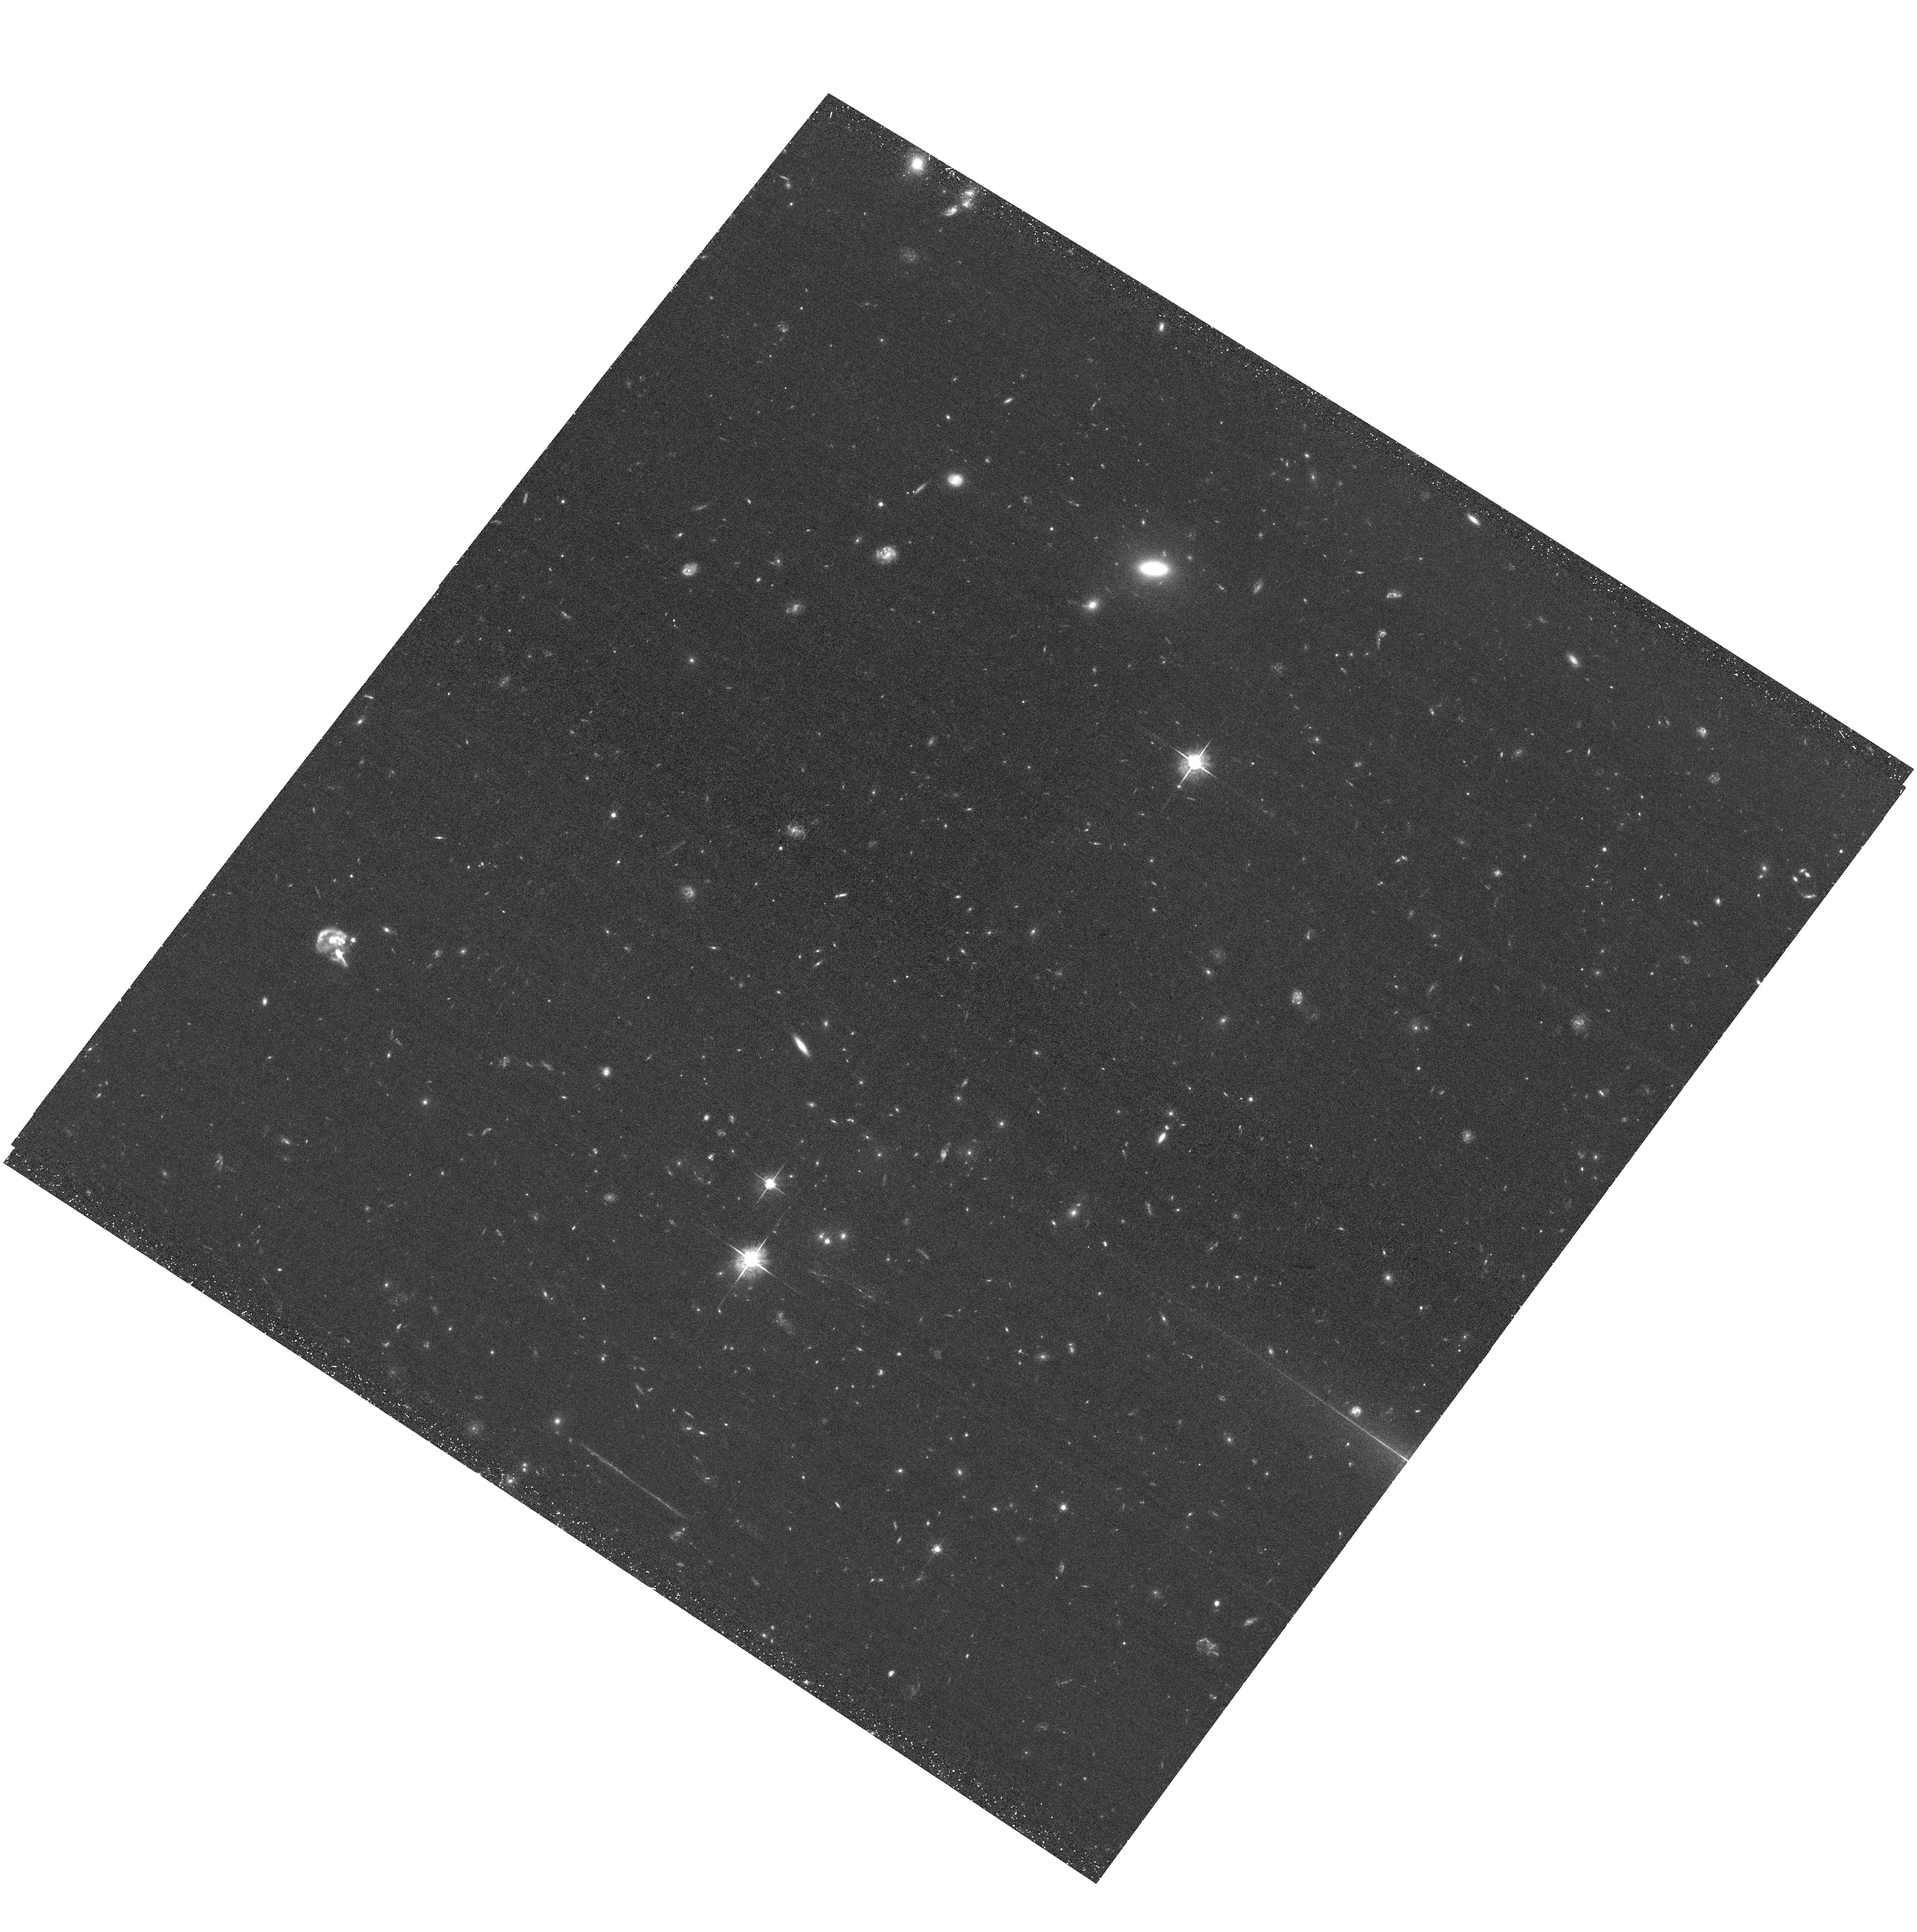
Target: ACTJ0102-4915-NW
Instrument: ACS/WFC
Filter: F625W
Exposure: 39 min
Observation ID: hst_12755_01_acs_wfc_f625w_jbwd01

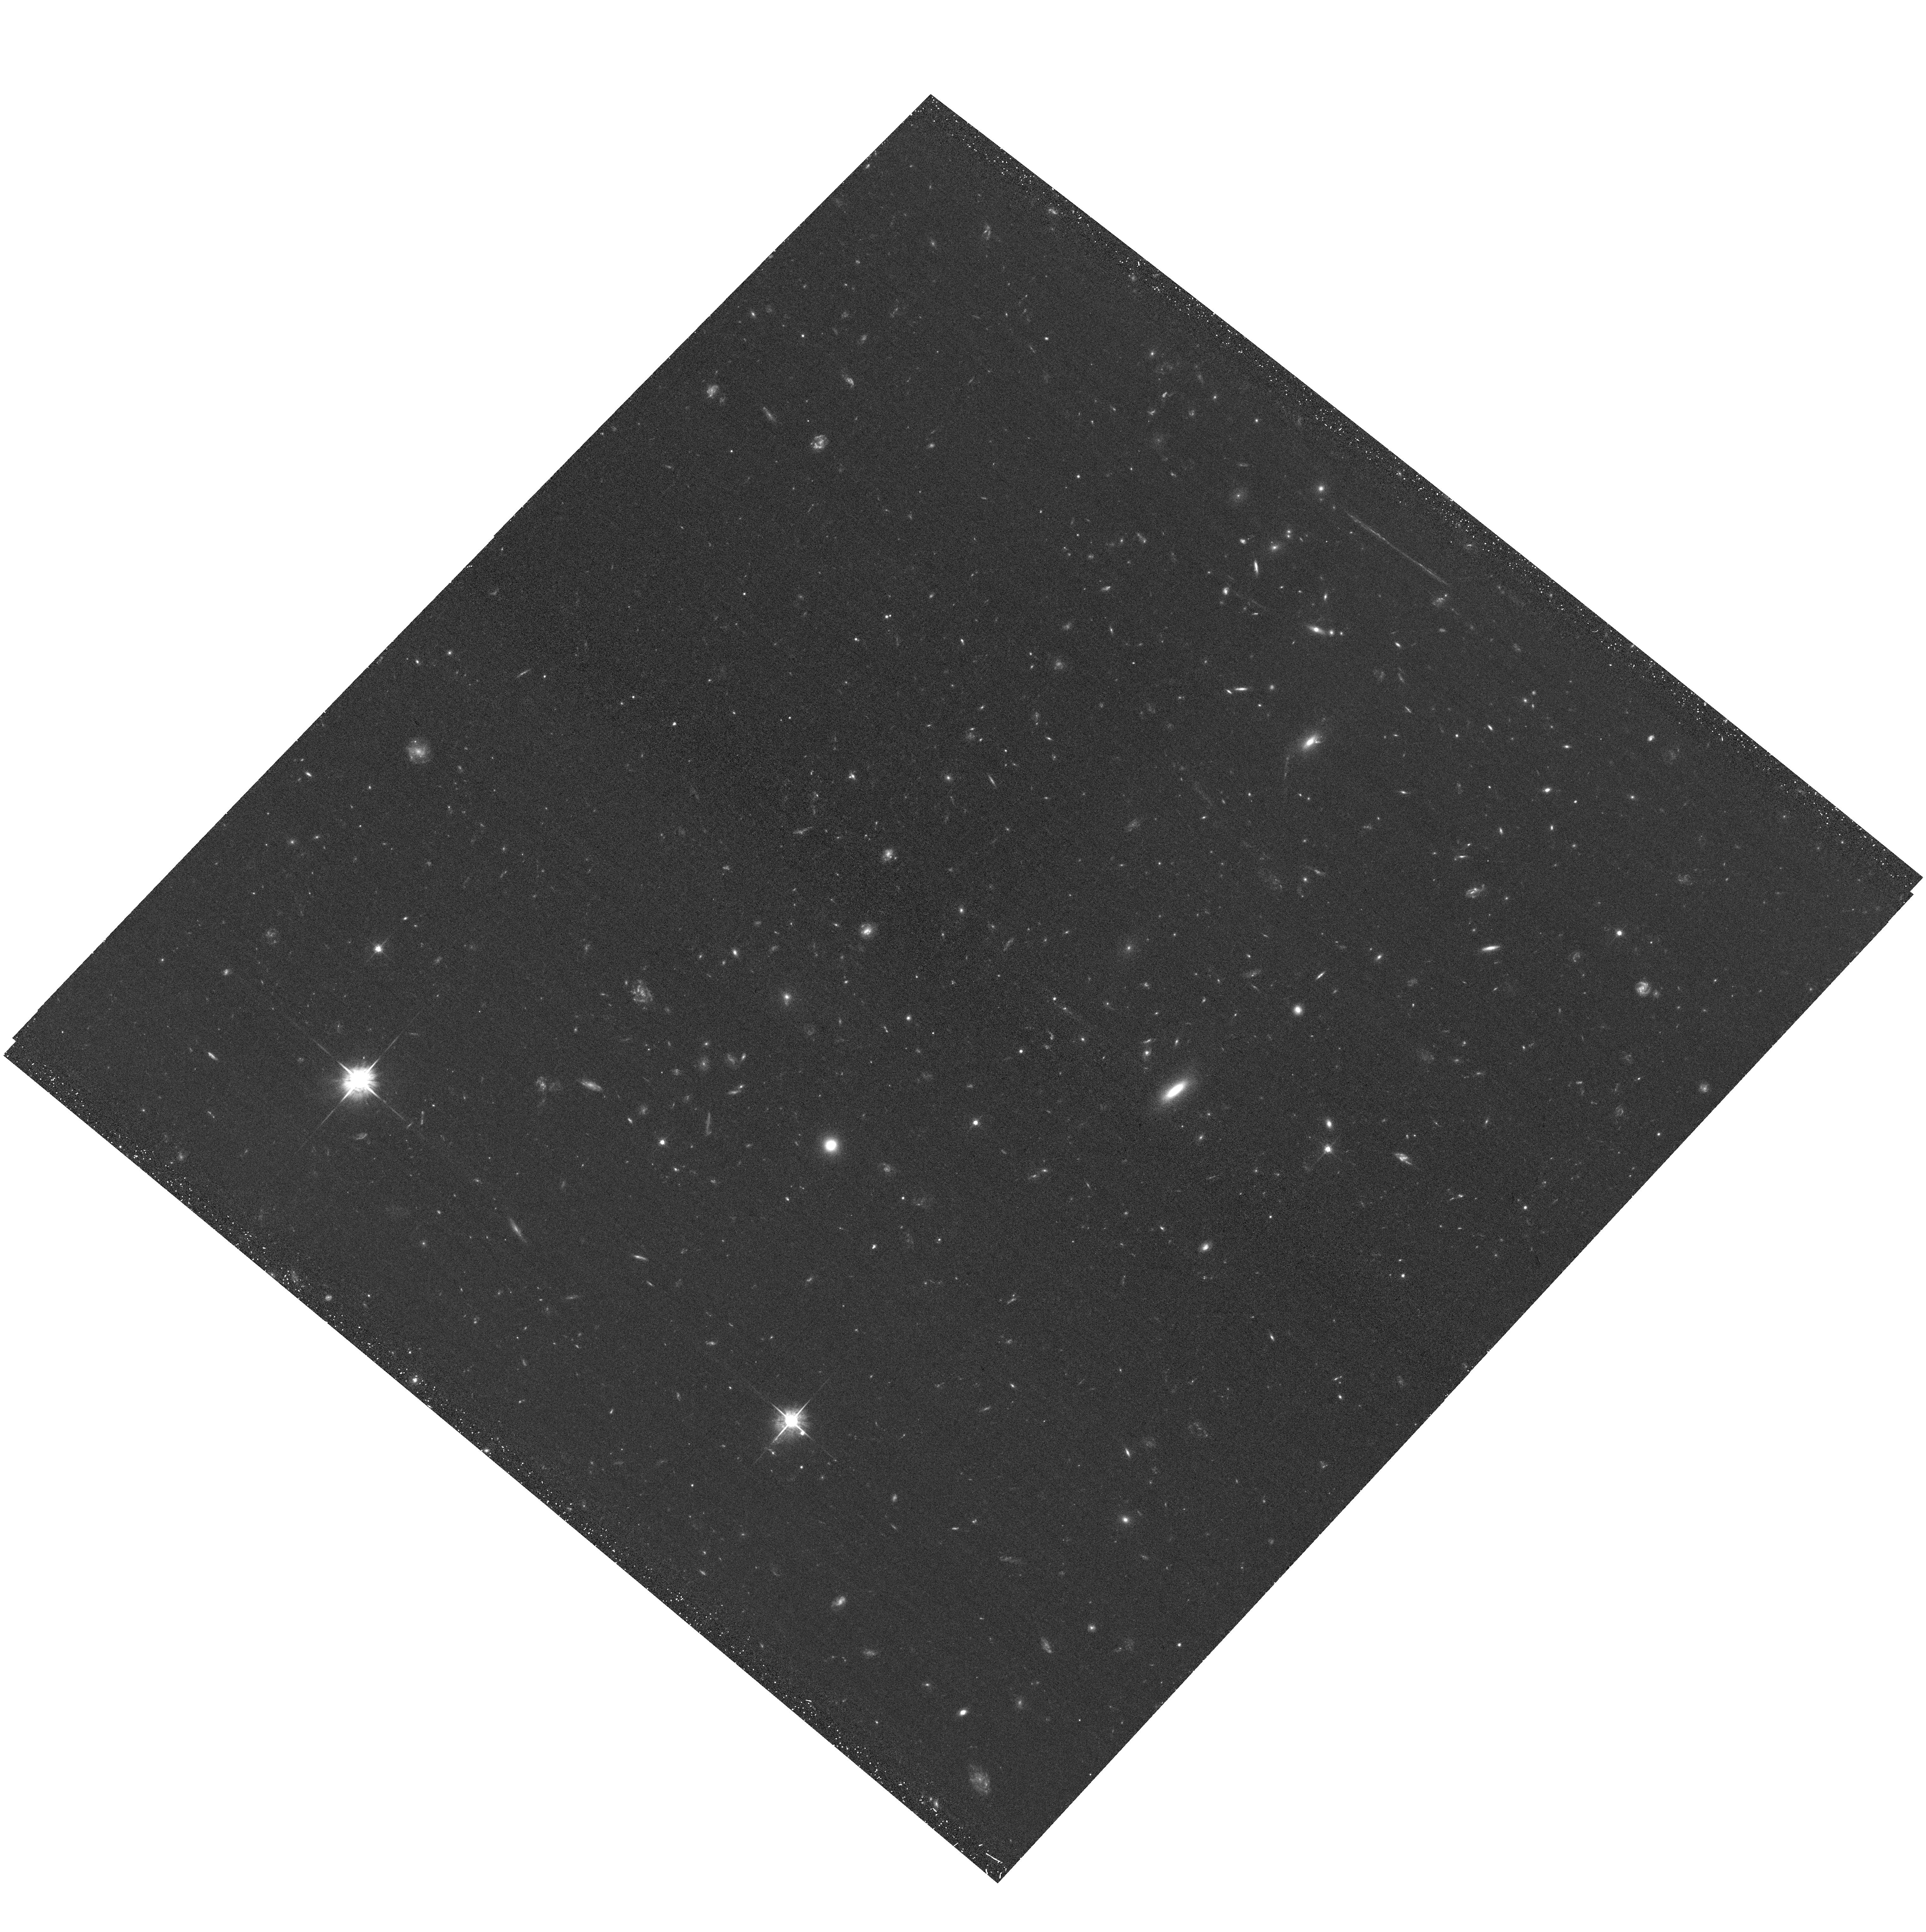
Target: ACTJ0102-4915-SE
Instrument: ACS/WFC
Filter: F625W
Exposure: 39 min
Observation ID: hst_12755_02_acs_wfc_f625w_jbwd02

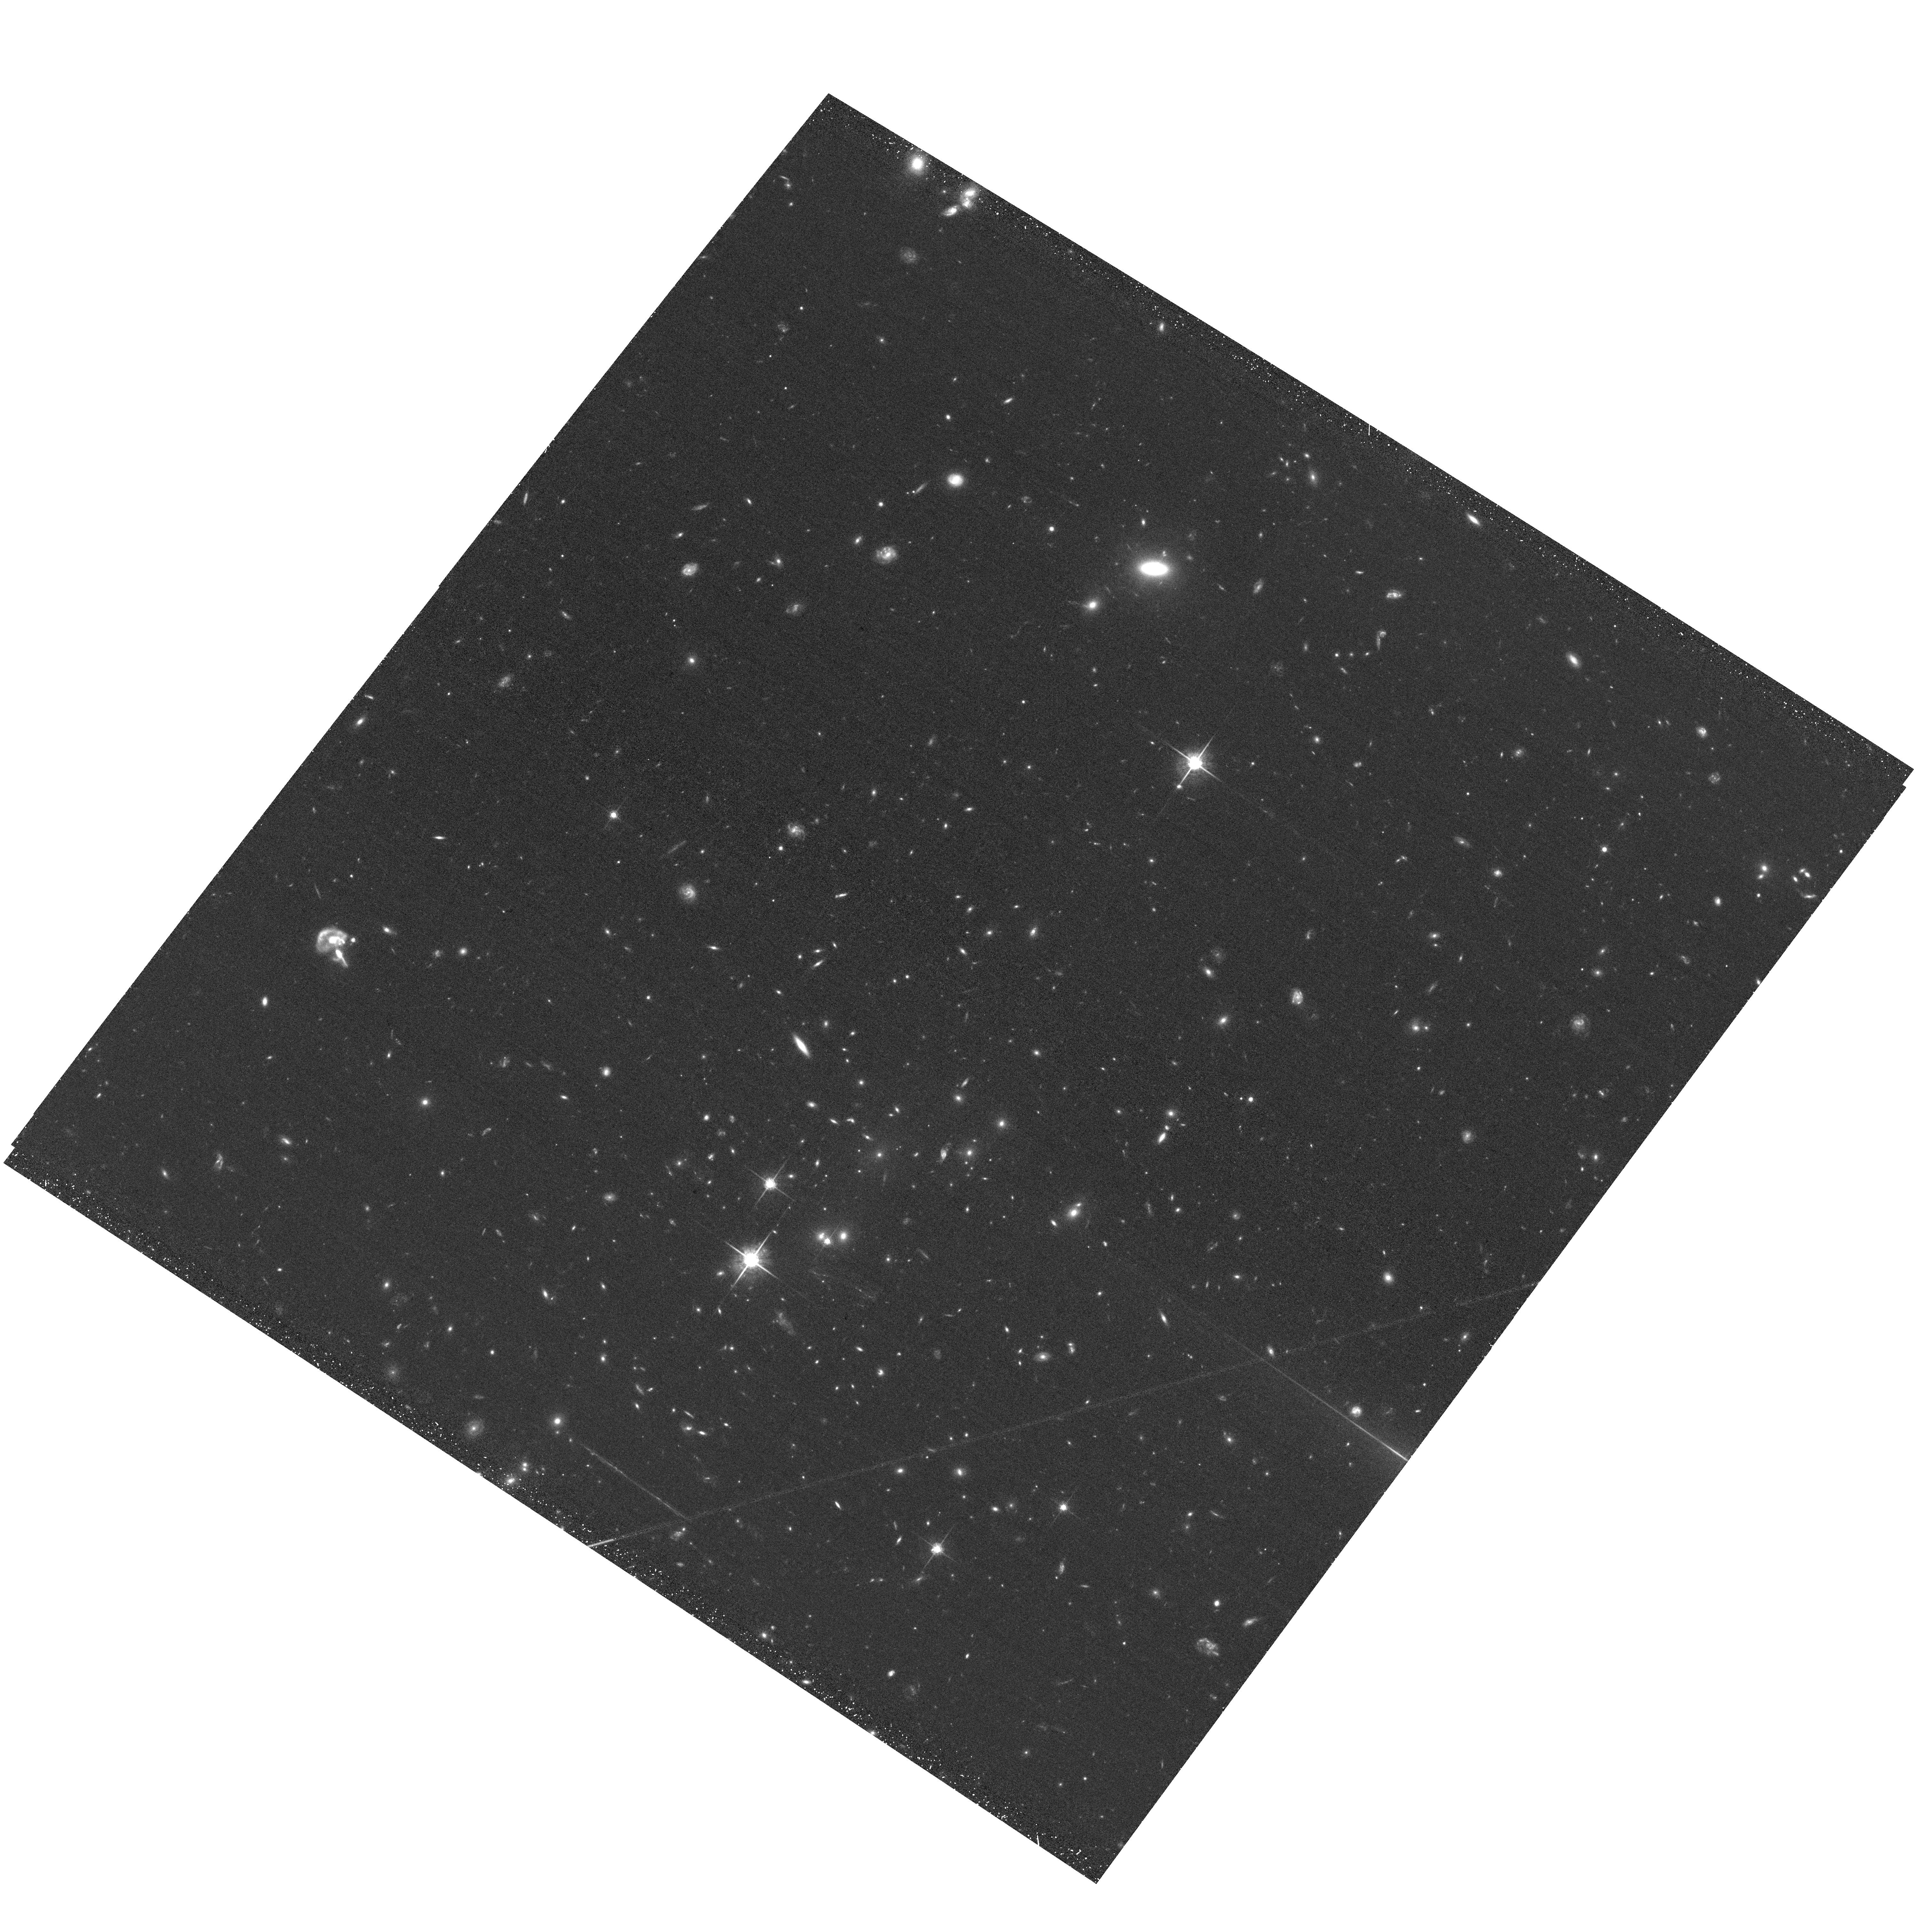
Target: ACTJ0102-4915-NW
Instrument: ACS/WFC
Filter: F775W
Exposure: 42 min
Observation ID: hst_12755_01_acs_wfc_f775w_jbwd01

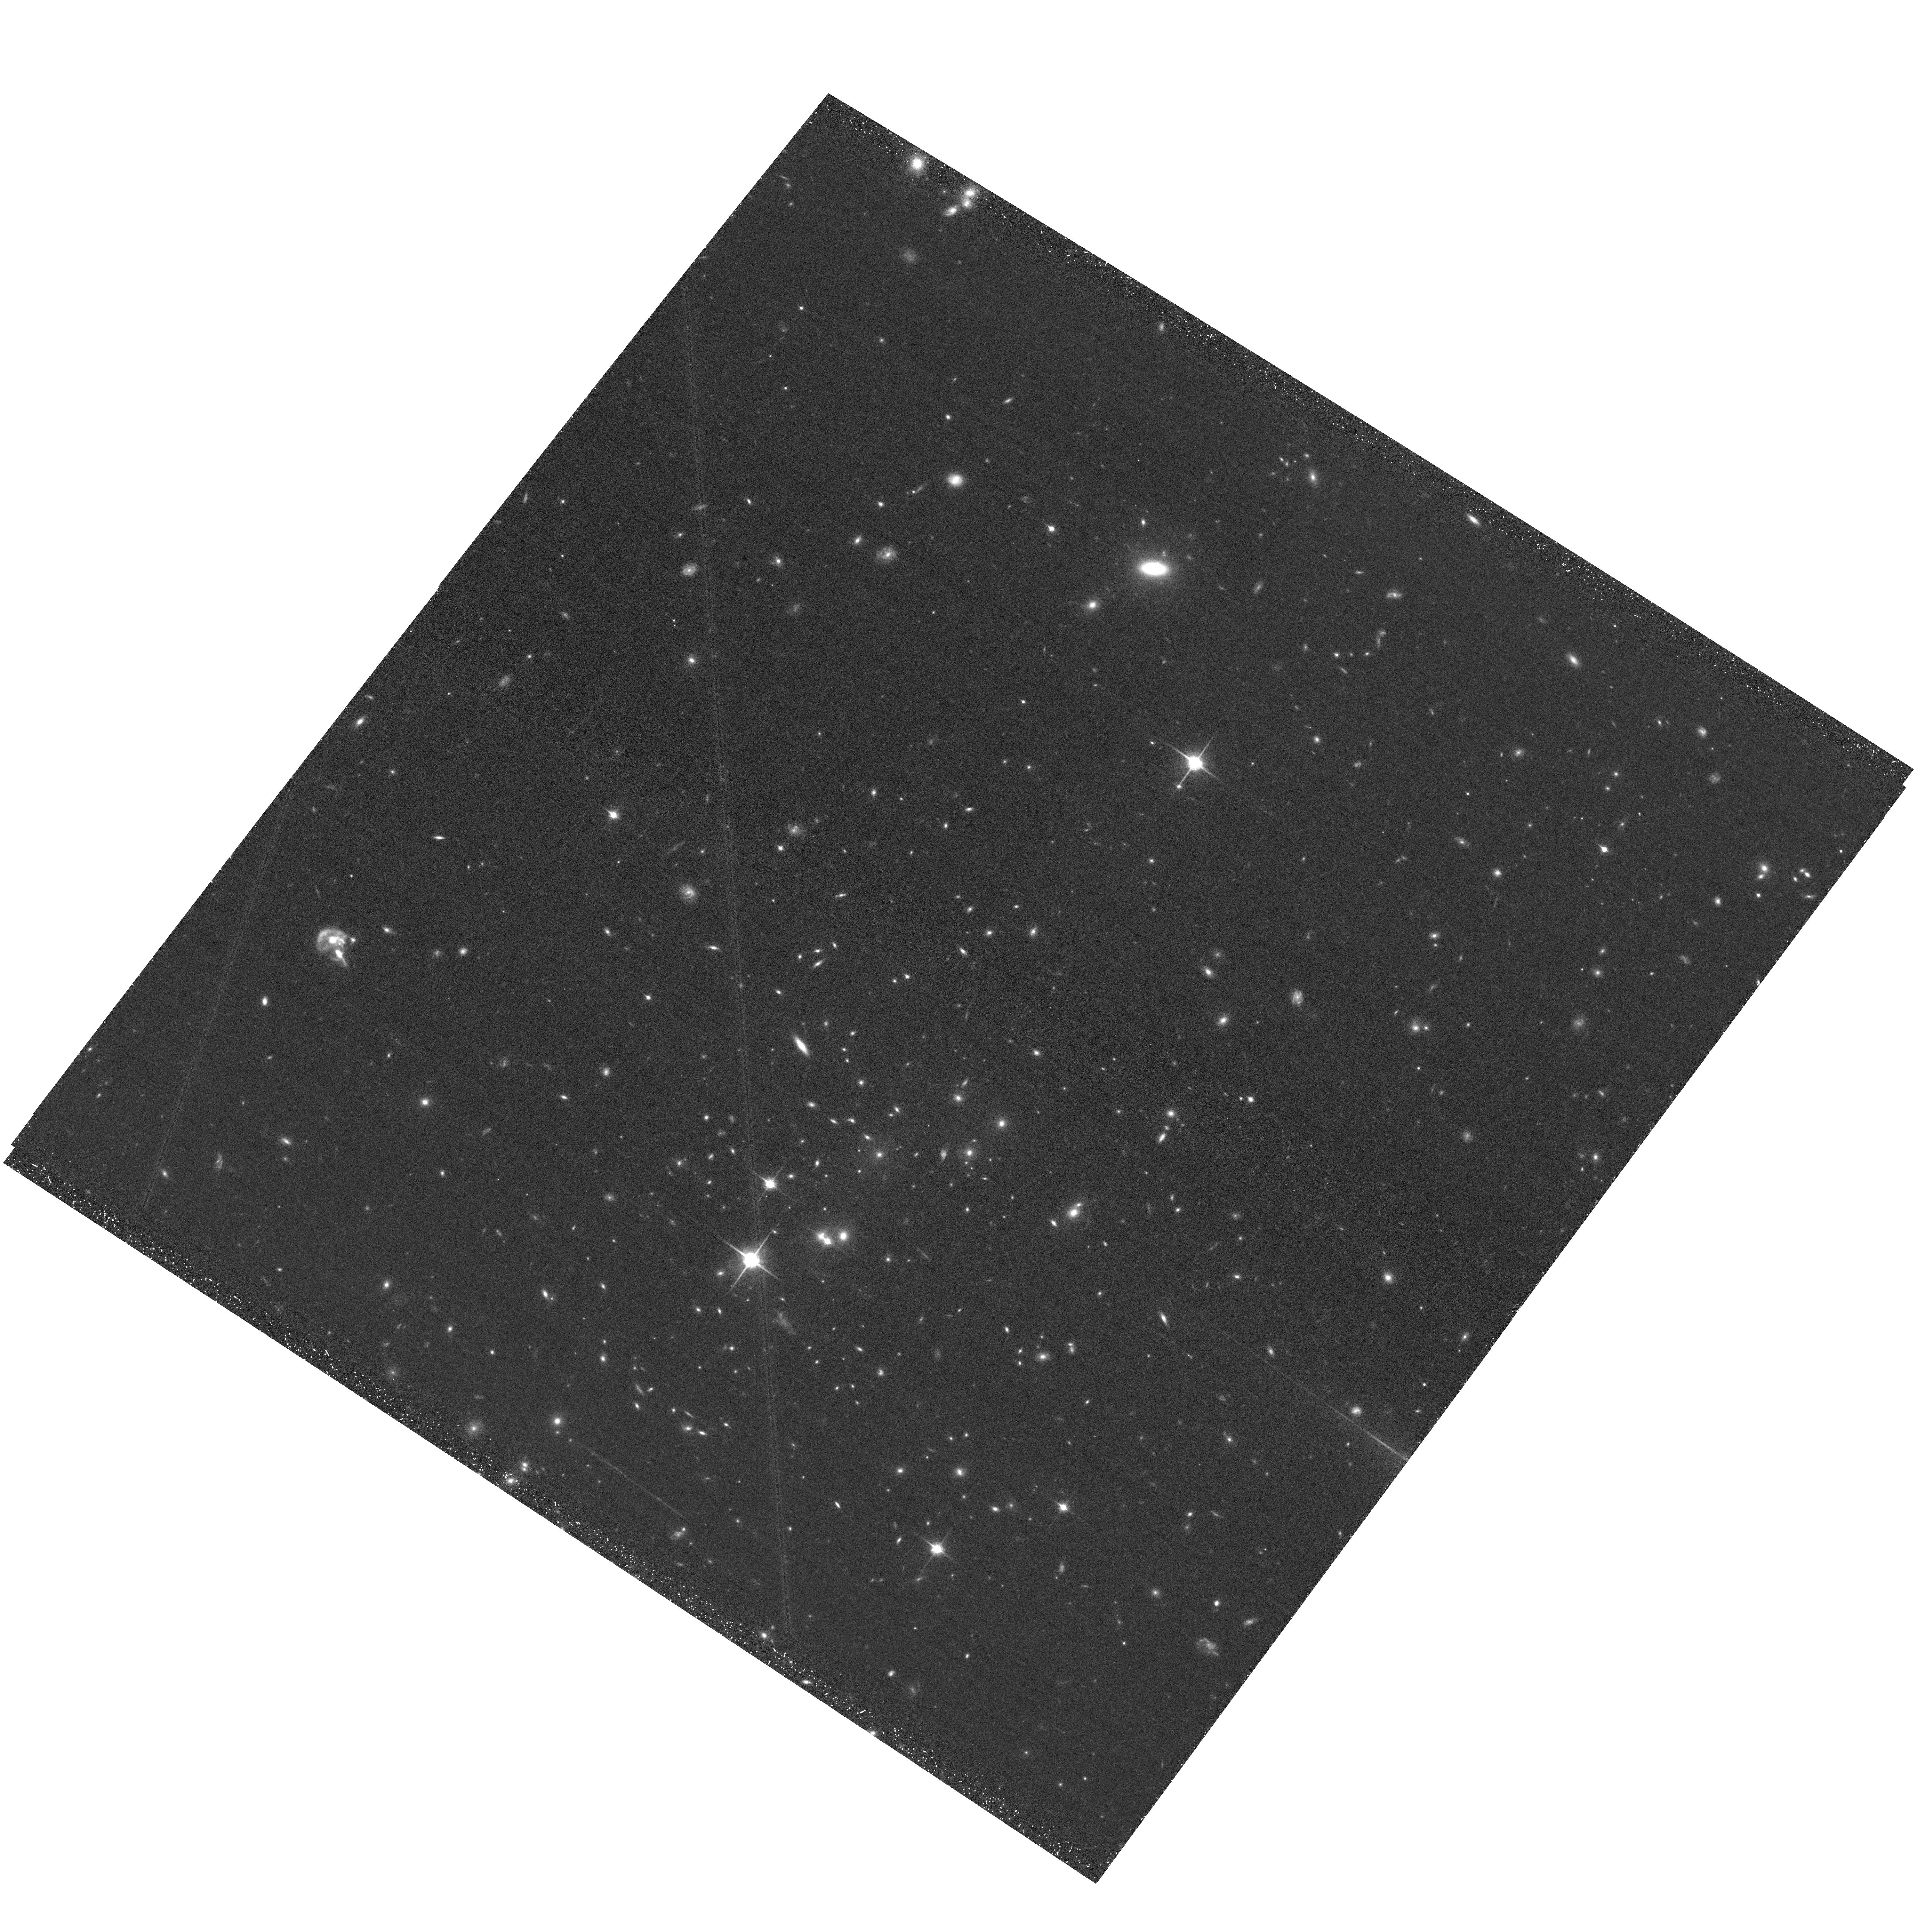
Target: ACTJ0102-4915-NW
Instrument: ACS/WFC
Filter: F850LP
Exposure: 42 min
Observation ID: hst_12755_01_acs_wfc_f850lp_jbwd01

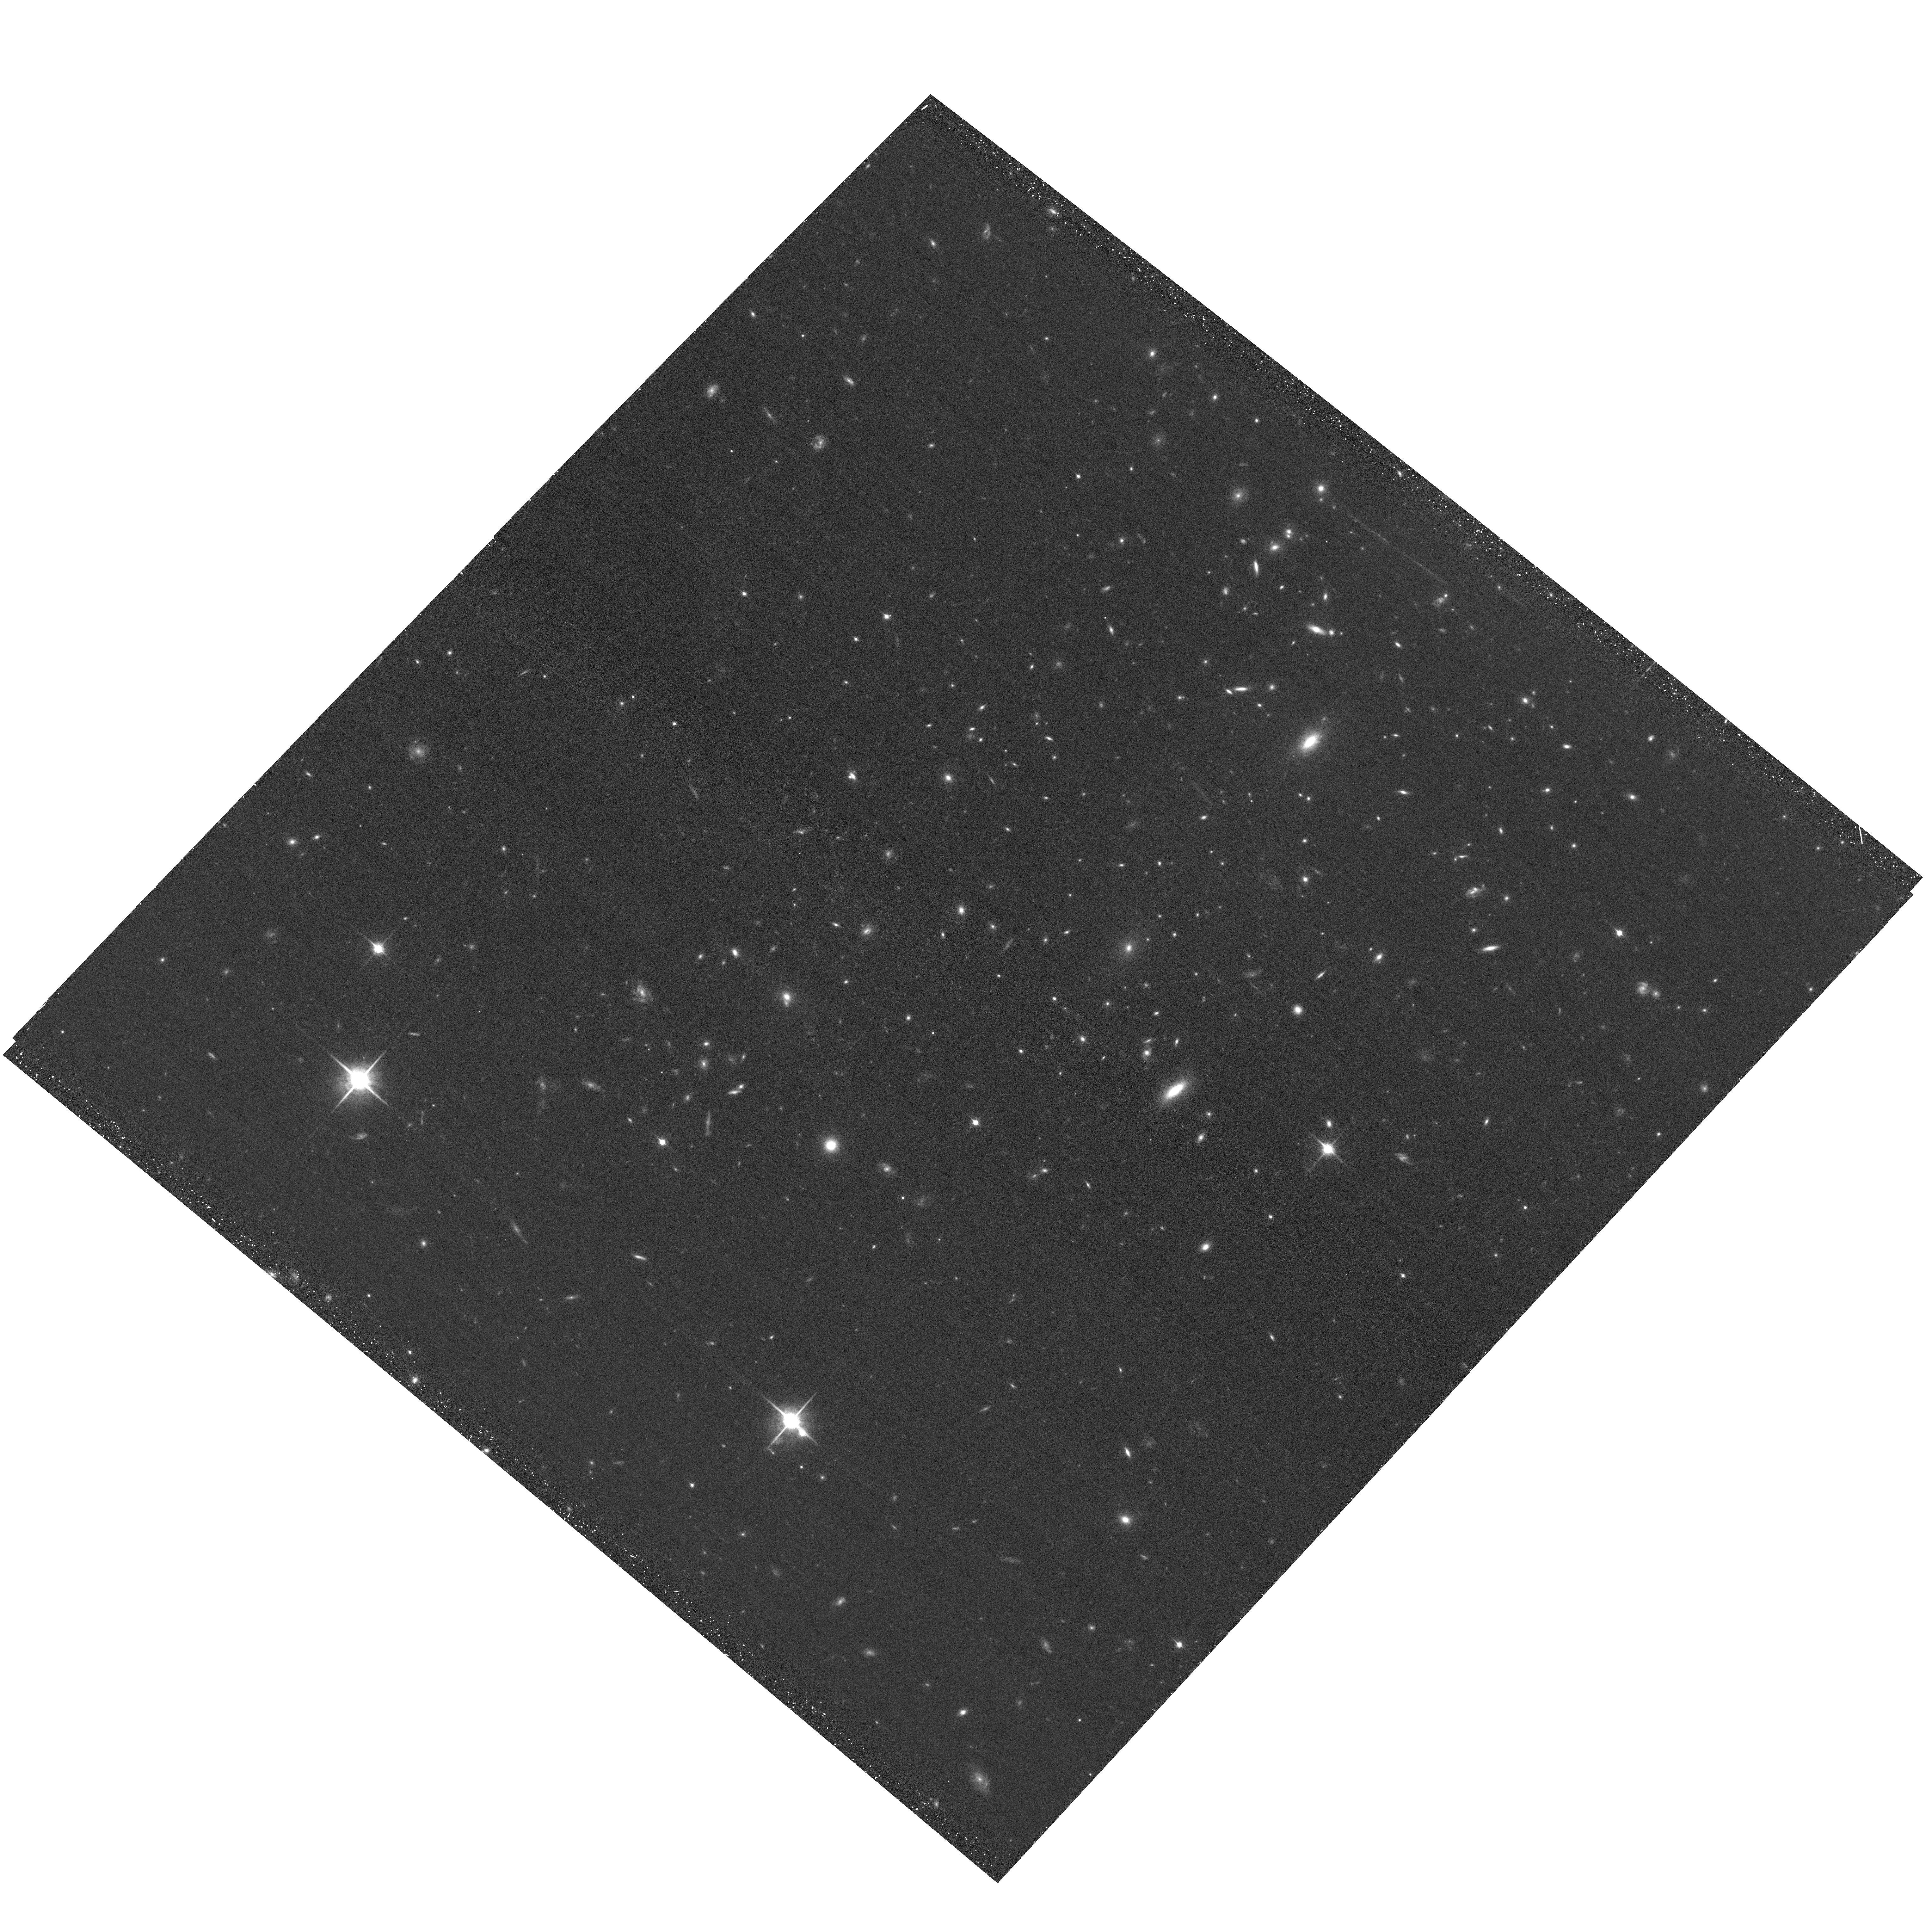
Target: ACTJ0102-4915-SE
Instrument: ACS/WFC
Filter: F850LP
Exposure: 42 min
Observation ID: hst_12755_02_acs_wfc_f850lp_jbwd02

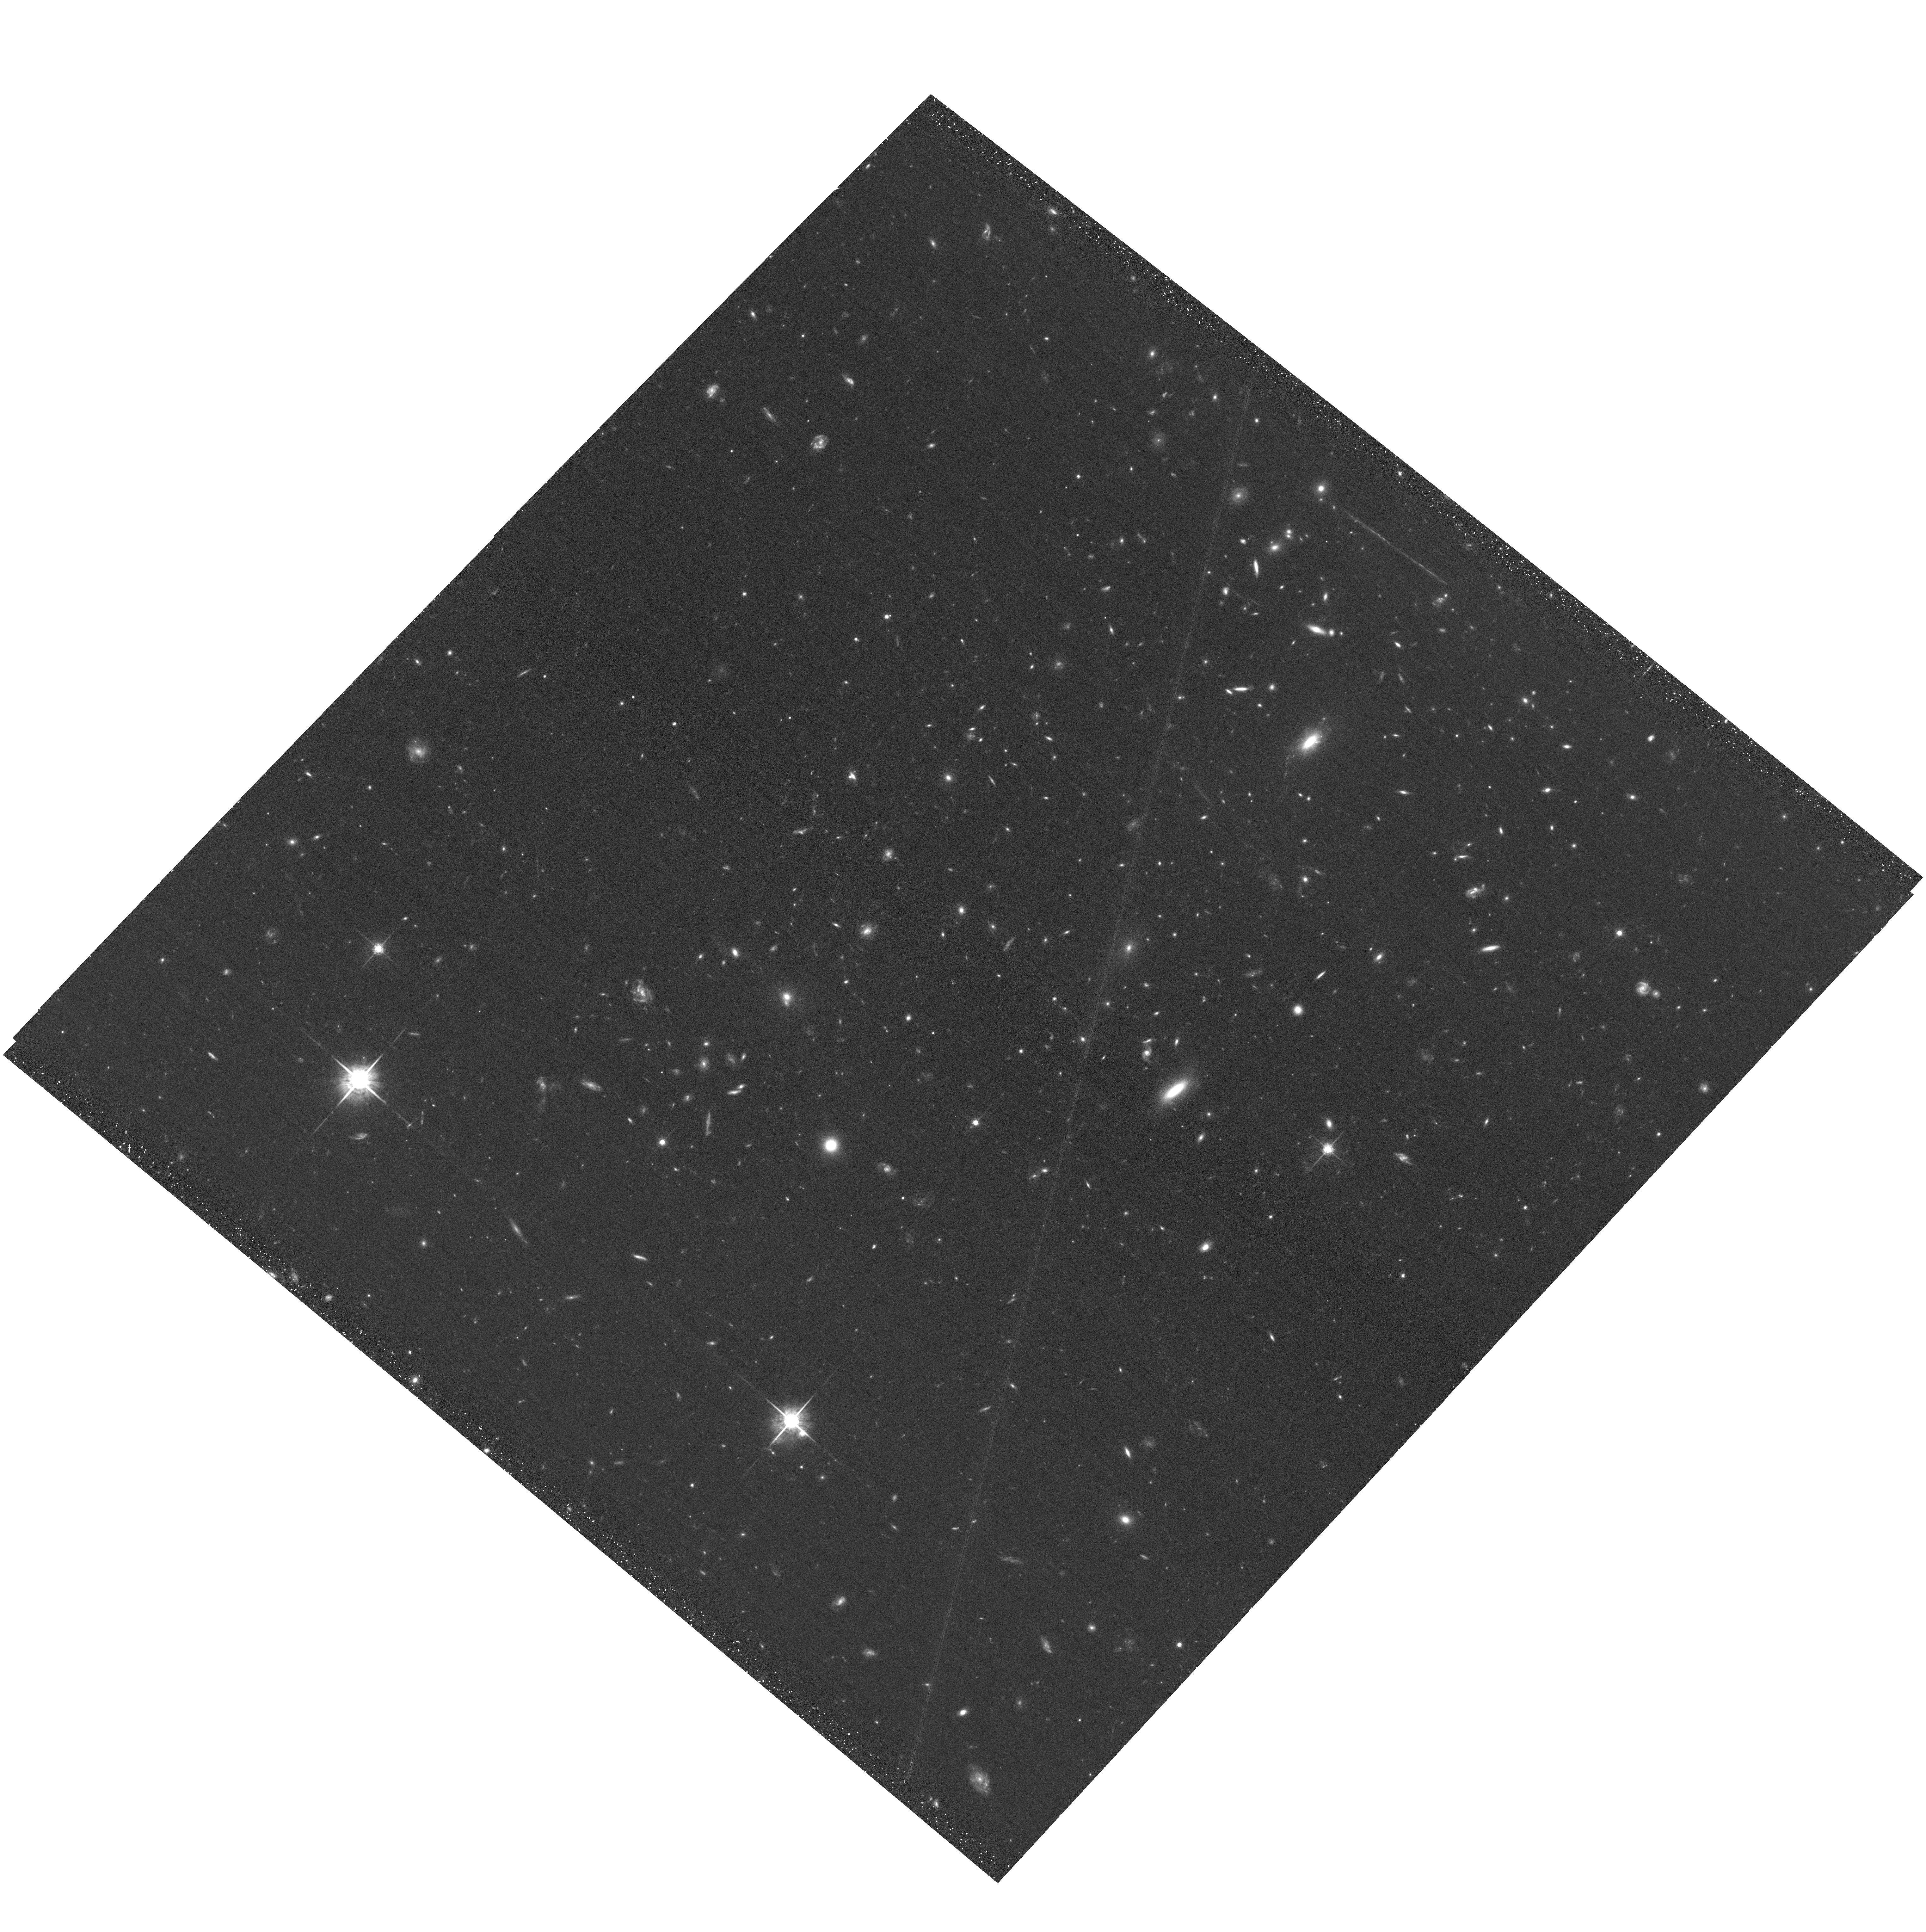
Target: ACTJ0102-4915-SE
Instrument: ACS/WFC
Filter: F775W
Exposure: 42 min
Observation ID: hst_12755_02_acs_wfc_f775w_jbwd02

Chandra Observations of the Brightest Sunyaev-Zeldovich Effect Cluster (PI: Hughes, John P.)

We propose deep Chandra observations of ACT-CL J0102-4915, the brightest Sunyaev-Zeldovich effect cluster discovered by the Atacama Cosmology Telescope and South Pole Telescope surveys. These surveys covered approximately 3000 square degrees and are essentially complete to high redshift. Our recent Chandra and VLT optical data reveal ACL-CL J0102-4915 to be undergoing a major merger. It is likely a high redshift (z=0.870) counterpart to the famous bullet cluster. New Chandra data will determine the properties of the merger shock and the HST/ACS data will provide a weak lensing mass map.